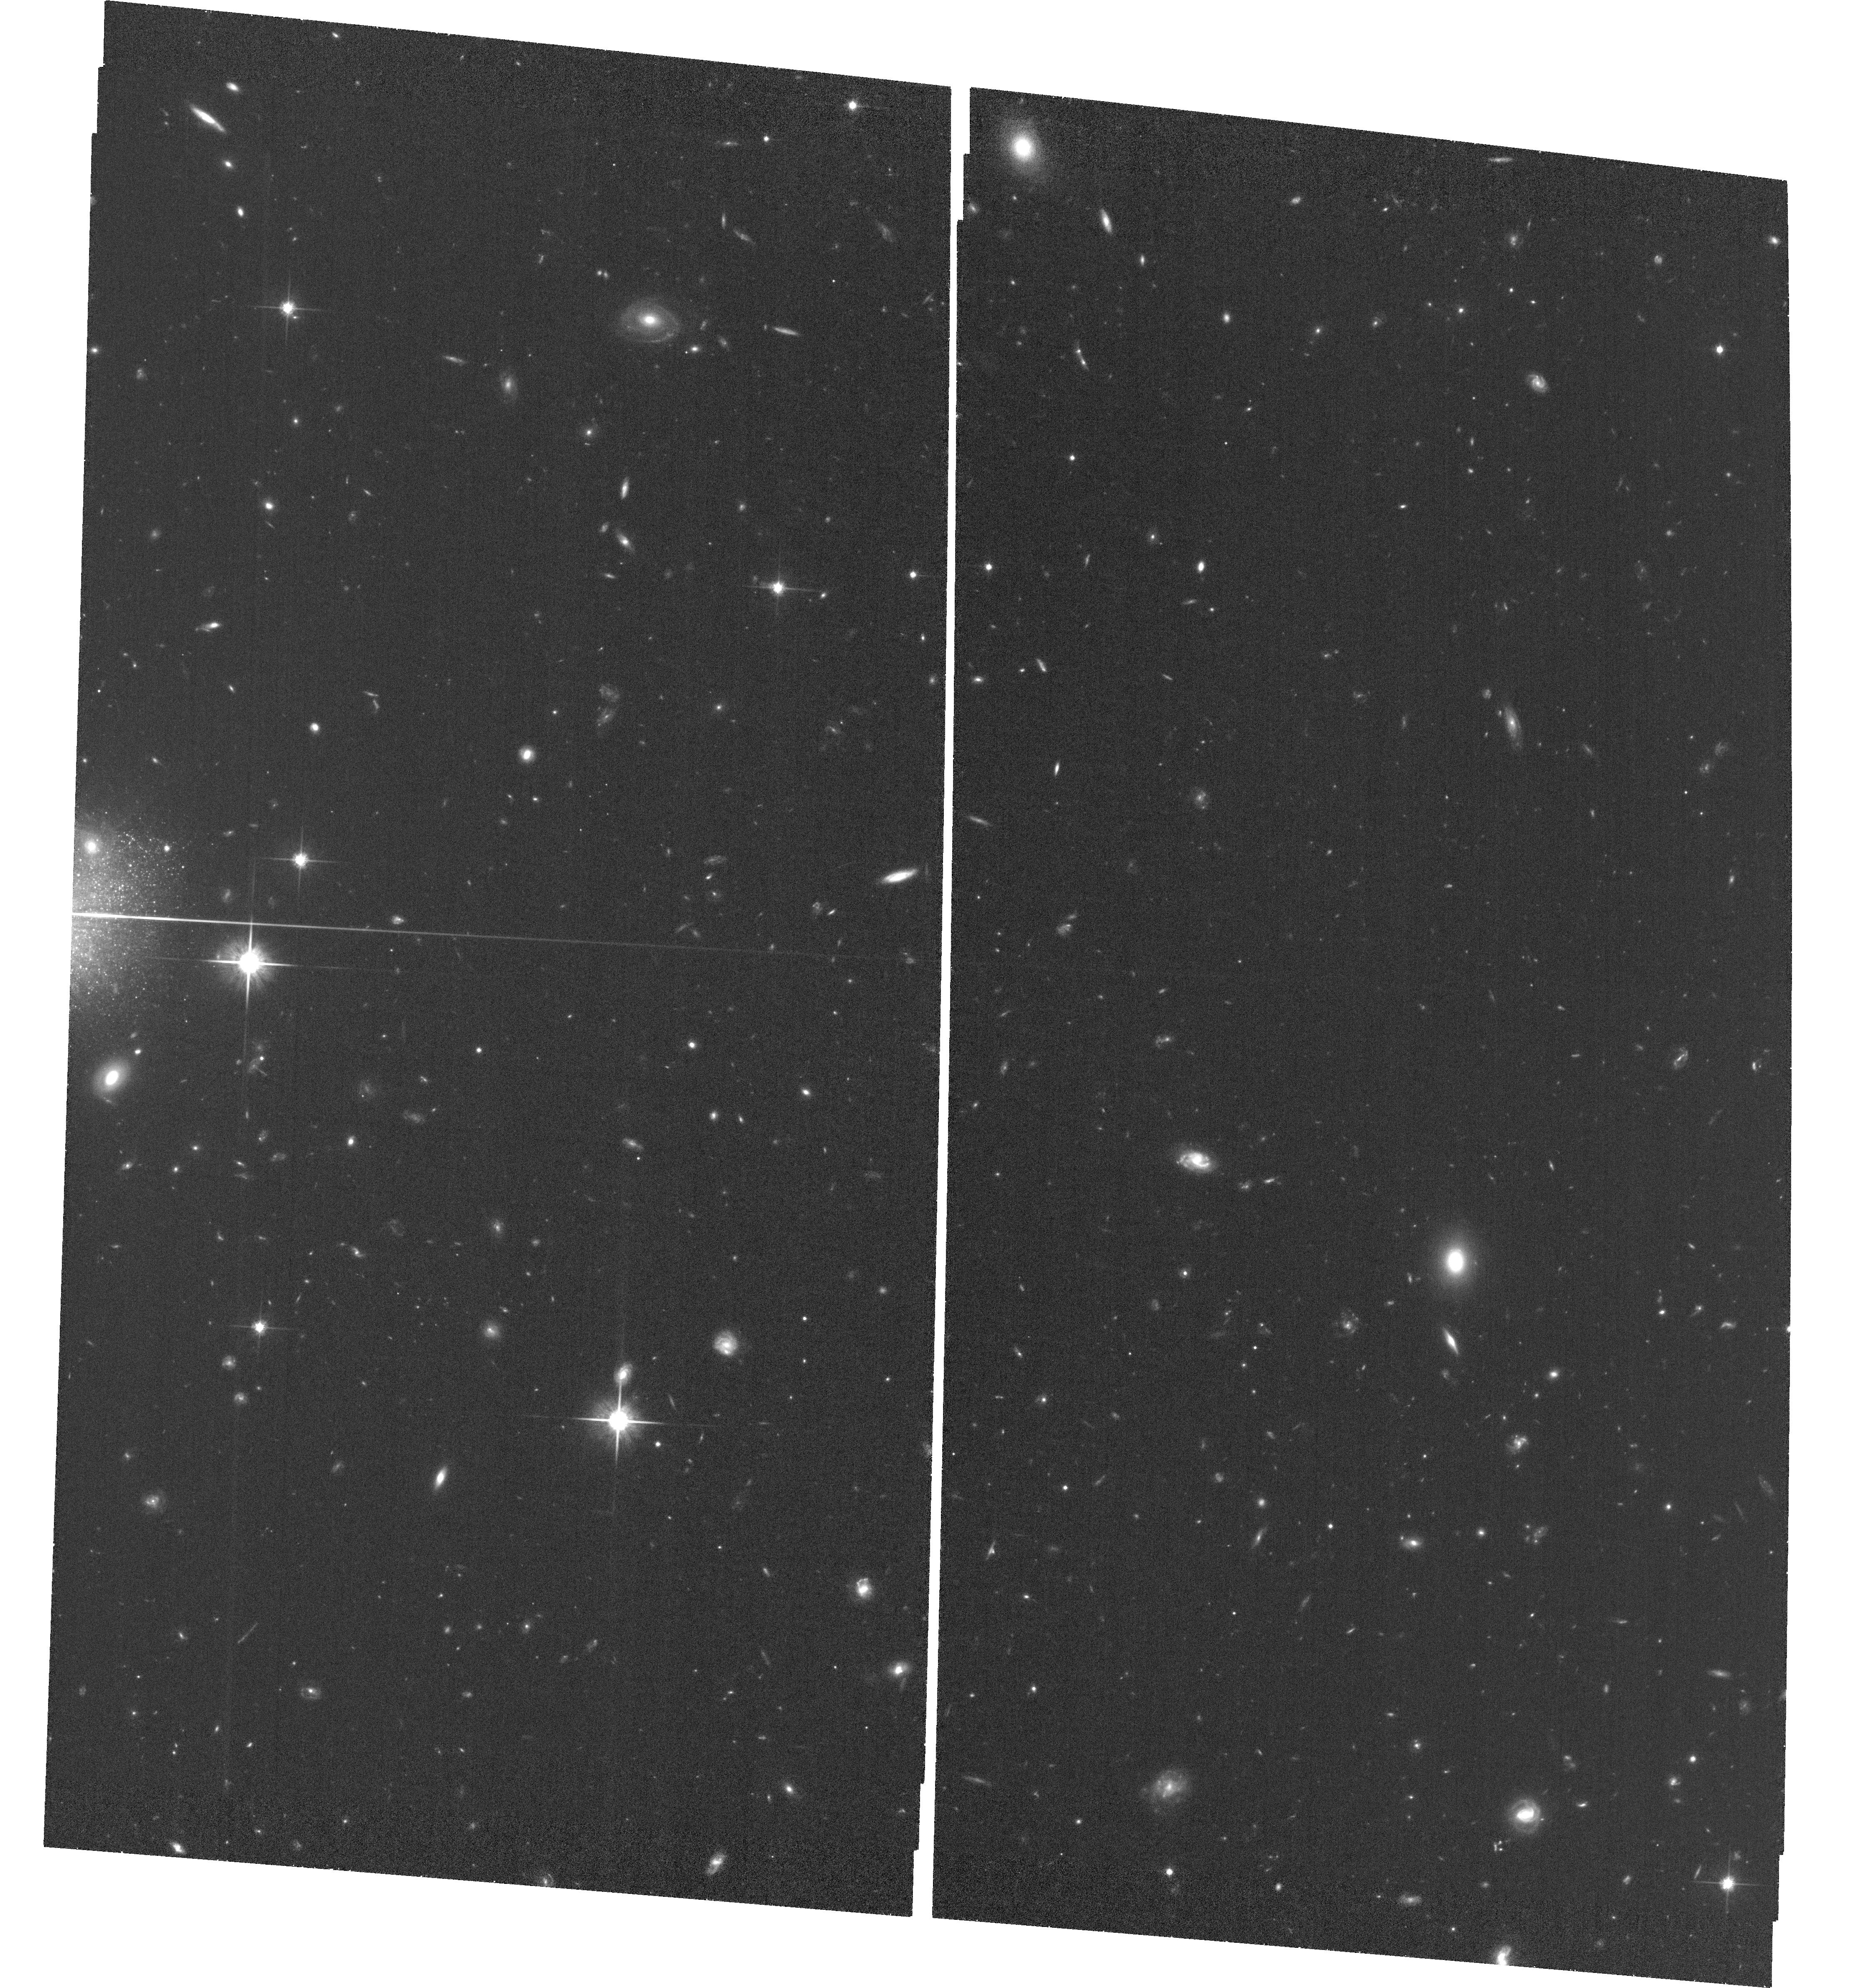
Target: DDO68-C. Instrument: ACS/WFC. Filter: F814W. Exposure: 1.3 h. Observation ID: hst_17131_02_acs_wfc_f814w_jf0t02

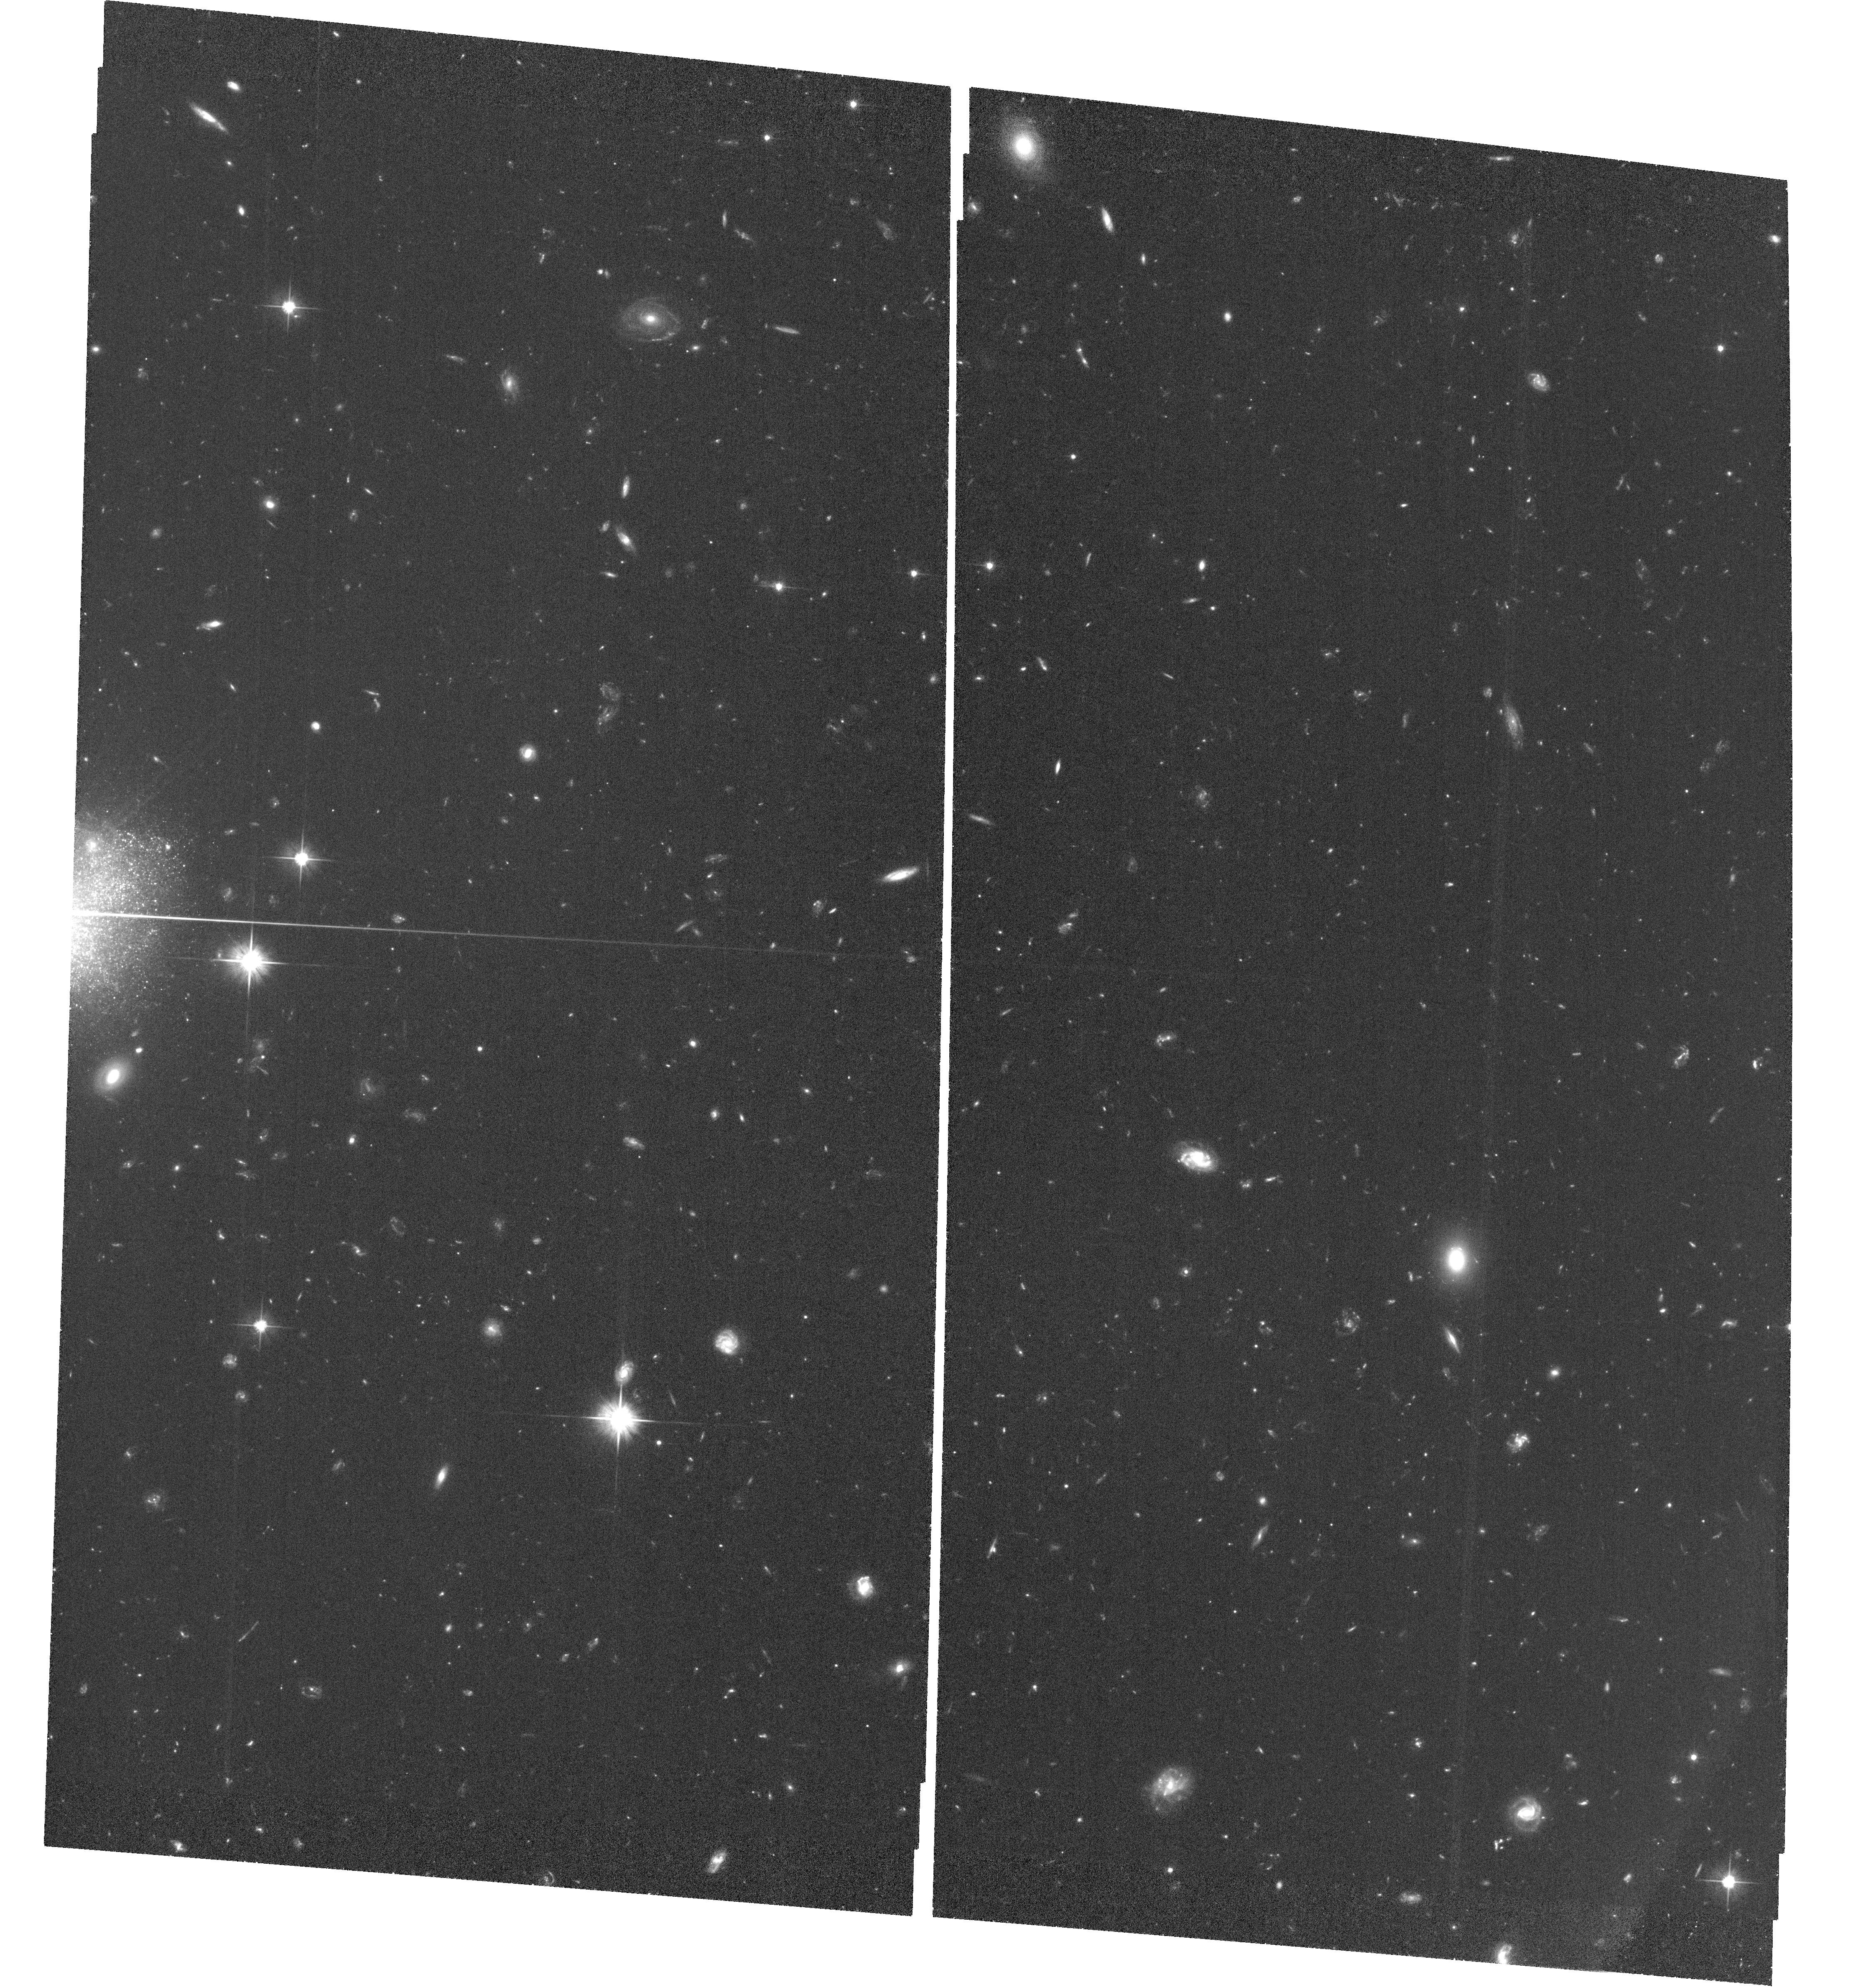
Target: DDO68-C. Instrument: ACS/WFC. Filter: F606W. Exposure: 1.8 h. Observation ID: hst_17131_01_acs_wfc_f606w_jf0t01

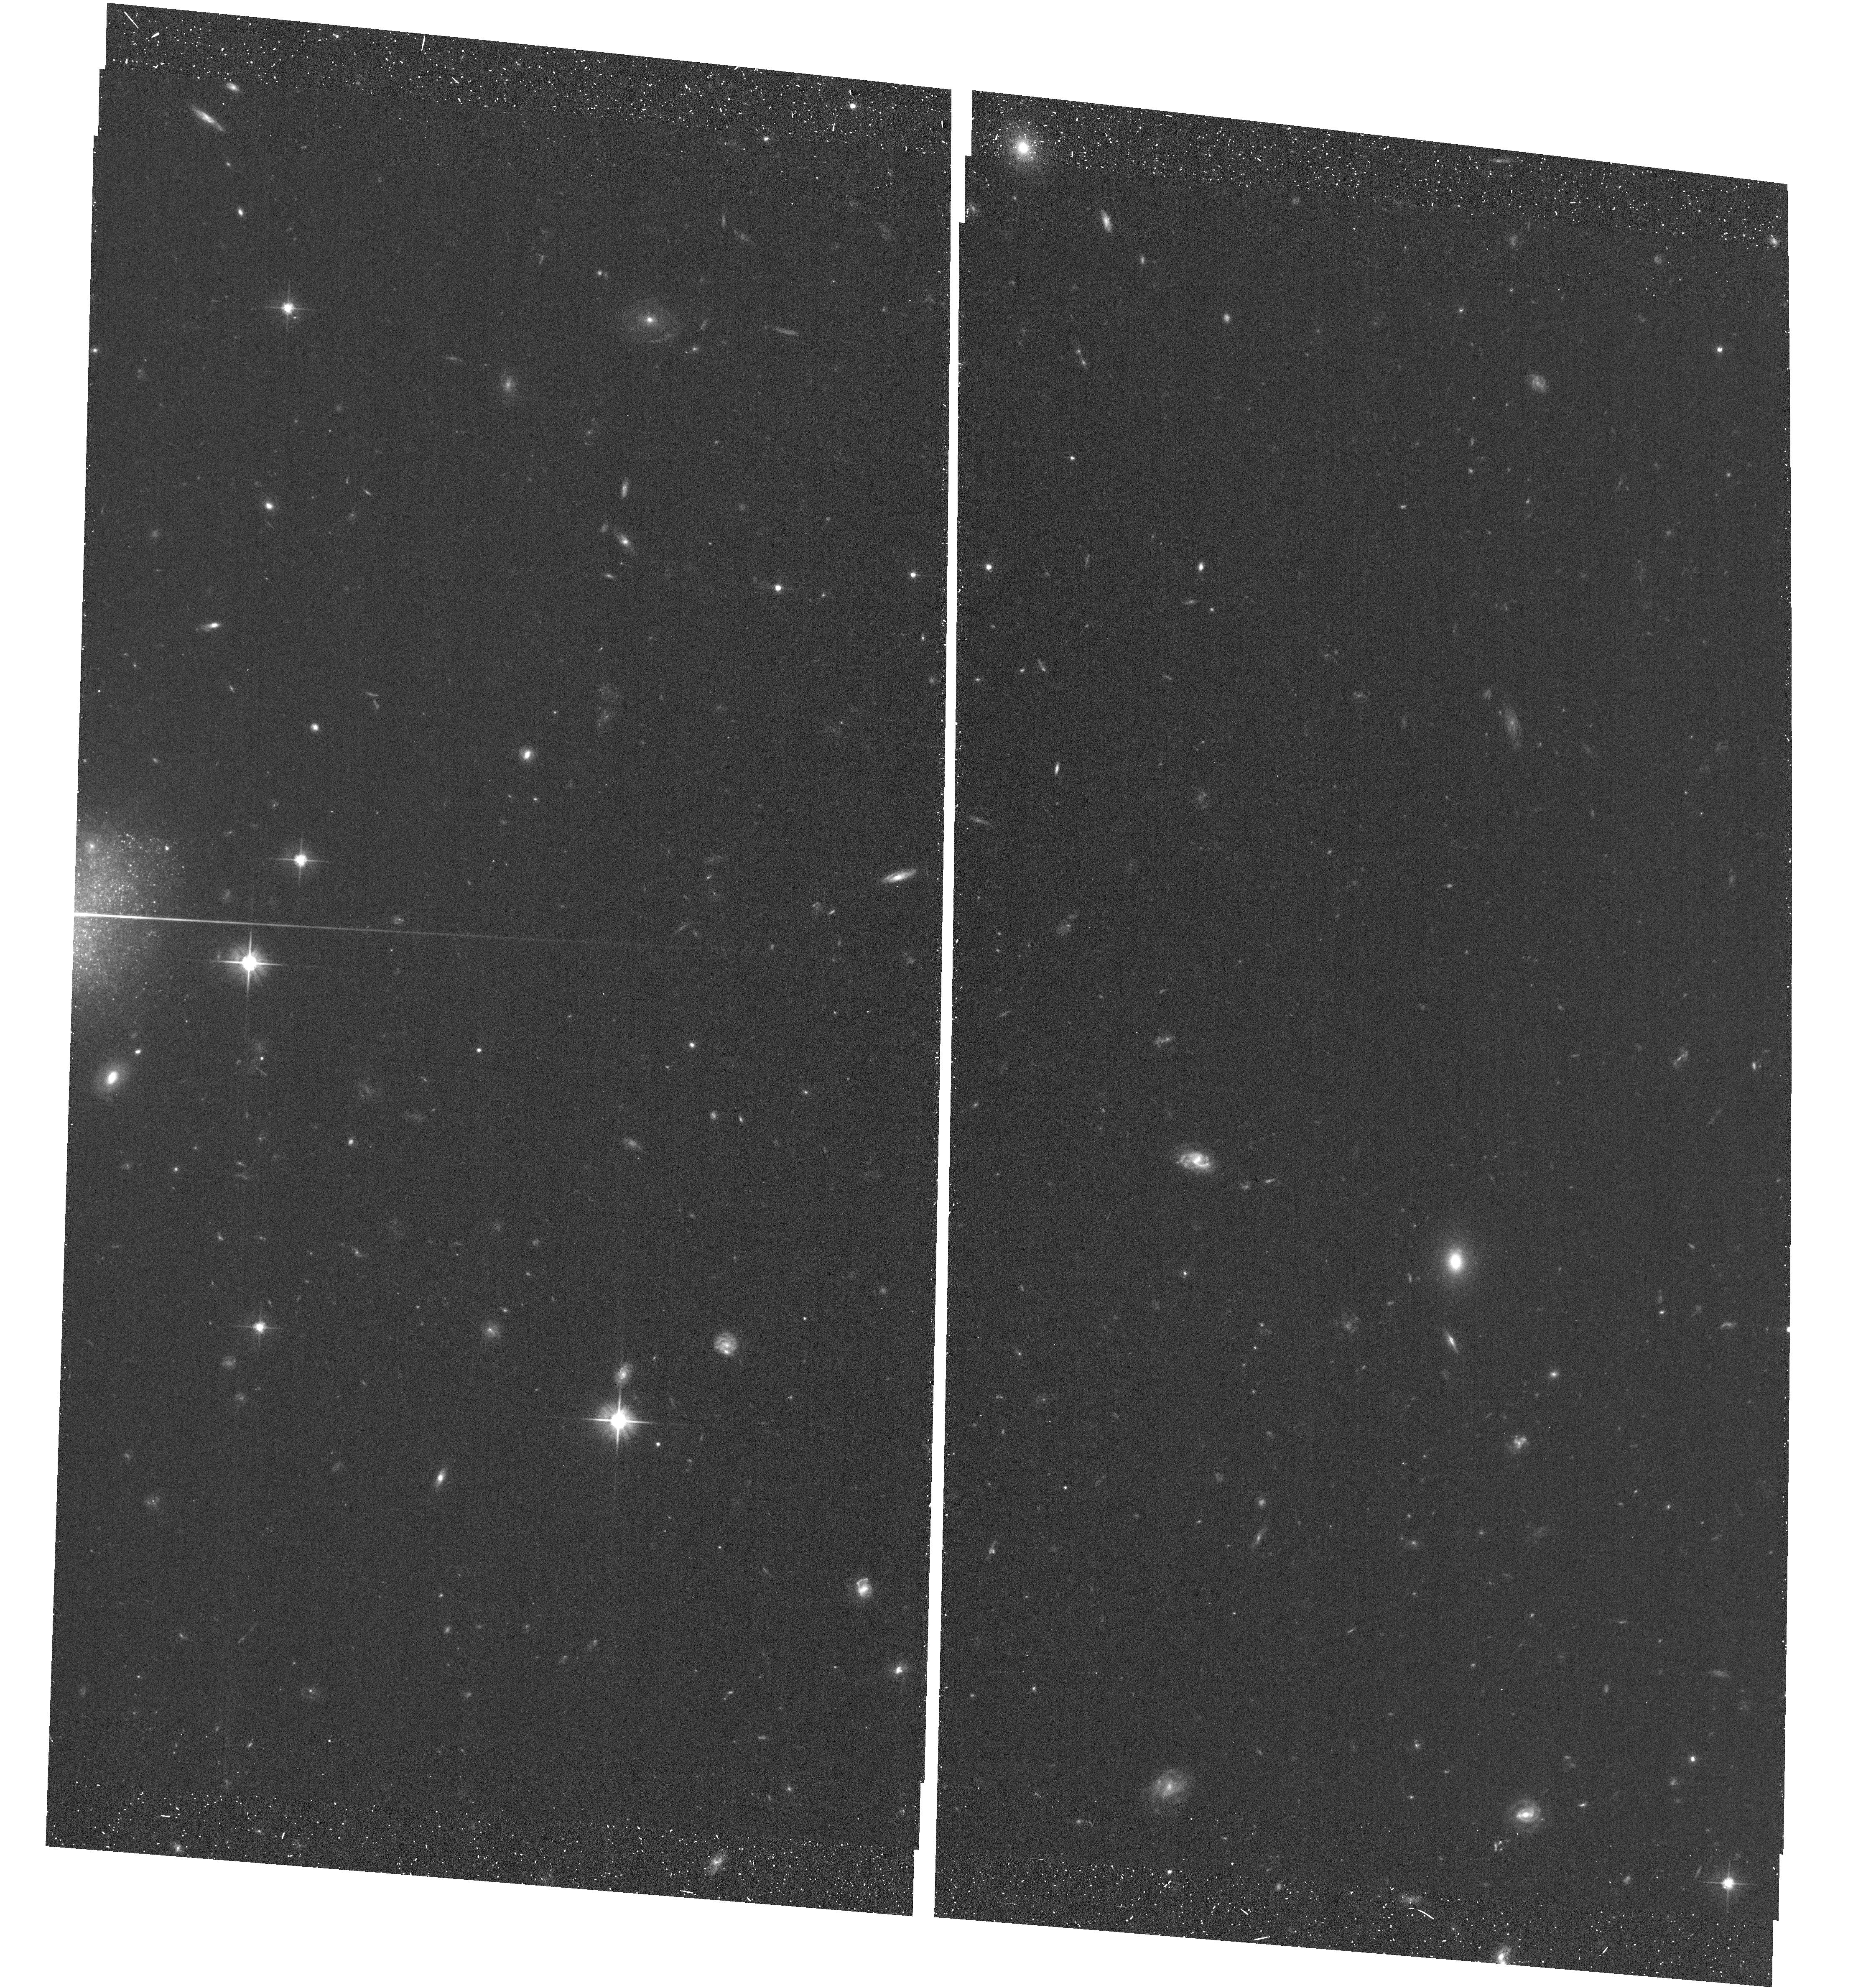
Target: DDO68-C. Instrument: ACS/WFC. Filter: F606W. Exposure: 19 min. Observation ID: hst_17131_02_acs_wfc_f606w_jf0t02

DDO68 C: the actual appearance of a ghost satellite dwarf (PI: Annibali, Francesca)

Extremely metal-poor galaxies (XMPs) in the local Universe are of fundamental interest since they provide a window on conditions similar to those of primordial galaxies. An iconic example of a nearby XMP is the gas-rich dwarf DDO68, at ~13 Mpc distance, with a metallicity of ~3% solar, discrepantly low compared with its relatively large stellar mass of 10^8 Msun. What makes DDO68 even more exceptional is the presence of two confirmed interacting satellites and a third candidate, dubbed DDO68-C, with a systemic HI velocity similar to that of DDO68, but with no confirmed distance. Indeed this "ghost" satellite has been poorly studied so far because of the presence of a bright foreground star close to its line of sight, thus very little is known about its stellar mass and stellar population. We propose to image DDO68-C for the first time with ACS/WFC in F606W (V) and F814W (I) to resolve its individual stars and derive its distance through the tip of the red giant branch. With a new robust distance for DDO68-C, the ACS data will allow us to also infer its star formation history, stellar mass, and constrain its metallicity through comparison of the empirical (V, I) color-magnitude diagrams with synthetic ones. These results will serve as input to N-body hydrodynamical simulations aimed at reconstructing the merging history of DDO68 with its satellites, and at possibly explaining its extremely low metal content. If DDO68-C turns out to be at the same distance as DDO68, this system would be a unique case of a dwarf interacting with three satellites, challenging the predictions from cosmological models for the satellite population around galaxies with the mass of DDO68.